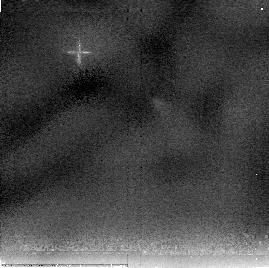
Target: HOPS-224
Instrument: NICMOS/NIC2
Filter: F205W
Exposure: 13 min
Observation ID: nb0l2q020

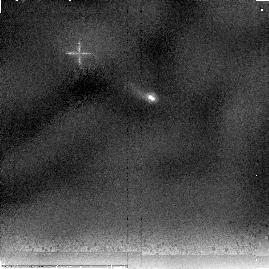
Target: HOPS-7
Instrument: NICMOS/NIC2
Filter: F205W
Exposure: 13 min
Observation ID: nb0l07020

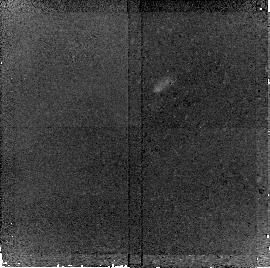
Target: HOPS-168
Instrument: NICMOS/NIC2
Filter: F160W
Exposure: 20 min
Observation ID: nb0l0z010

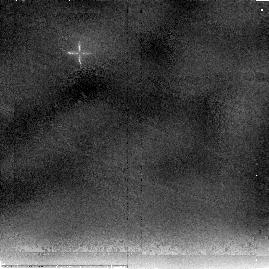
Target: HOPS-46
Instrument: NICMOS/NIC2
Filter: F205W
Exposure: 13 min
Observation ID: nb0l33020

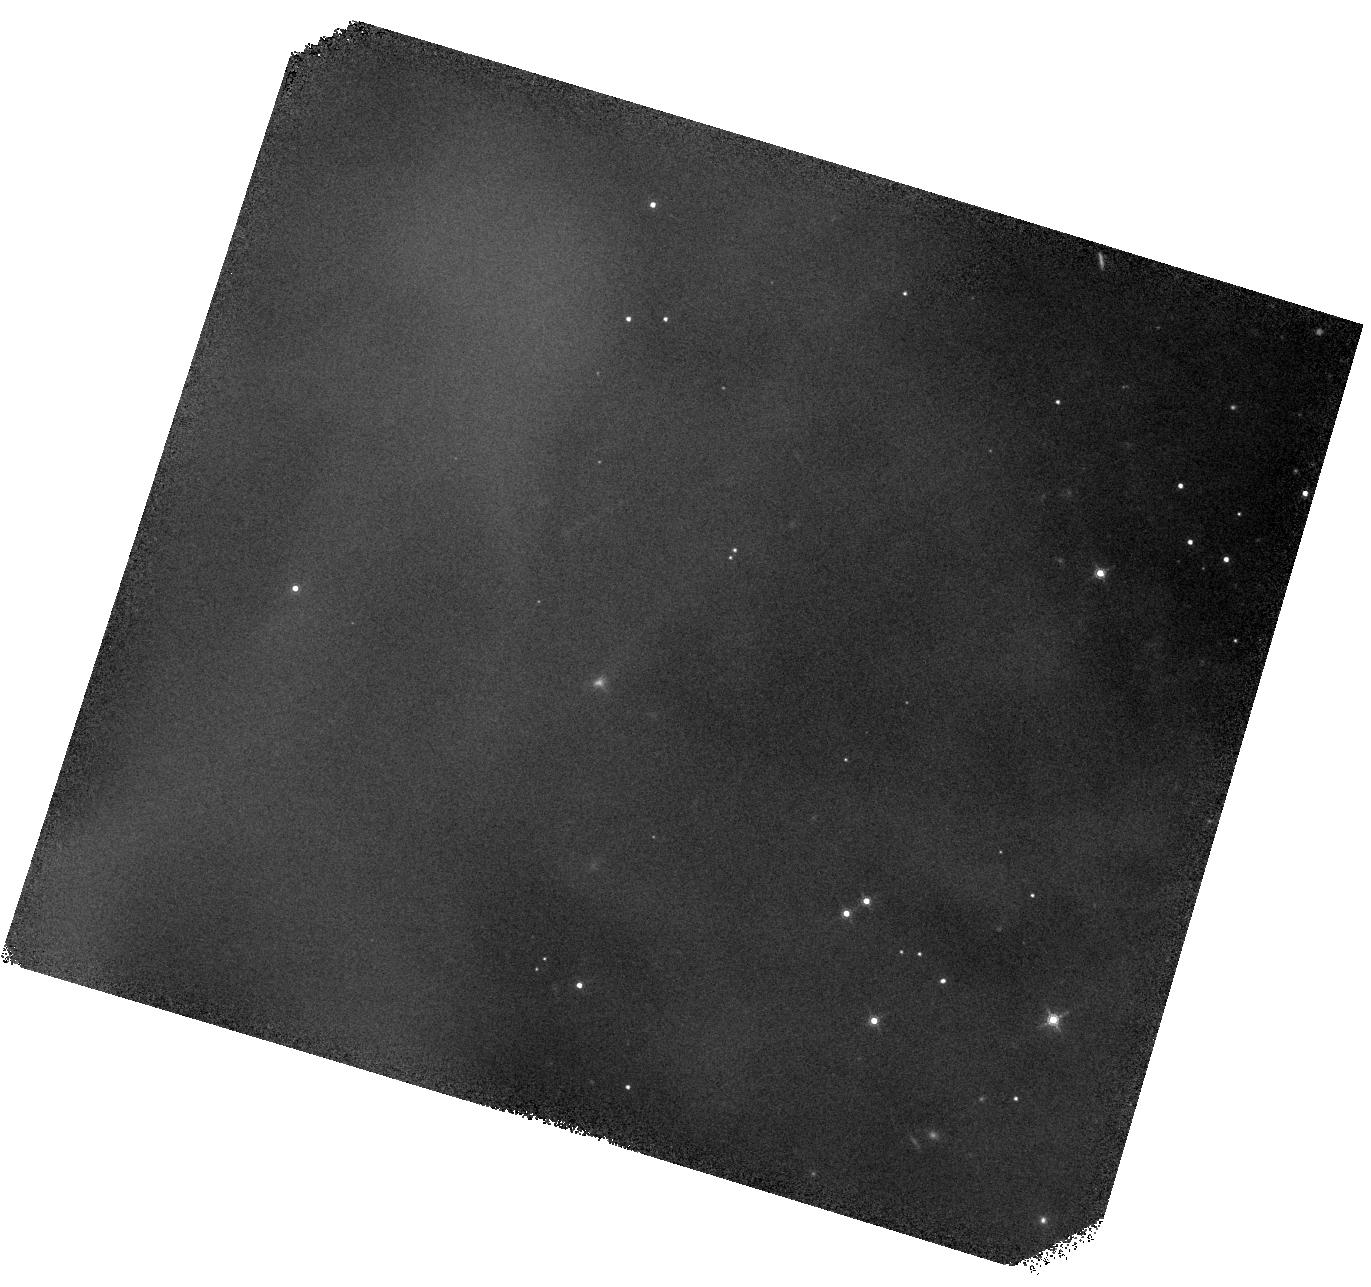
Target: HOPS-270
Instrument: WFC3/IR
Filter: F160W
Exposure: 42 min
Observation ID: hst_11548_9a_wfc3_ir_f160w_ib0l9a

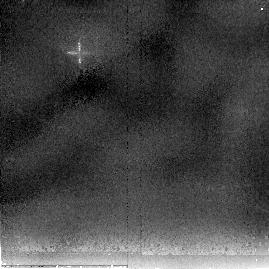
Target: HOPS-134
Instrument: NICMOS/NIC2
Filter: F205W
Exposure: 13 min
Observation ID: nb0l0b020

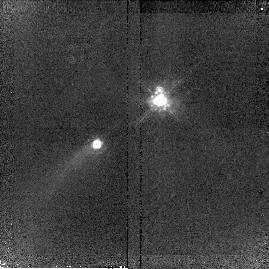
Target: HOPS-15
Instrument: NICMOS/NIC2
Filter: F160W
Exposure: 20 min
Observation ID: nb0l12010

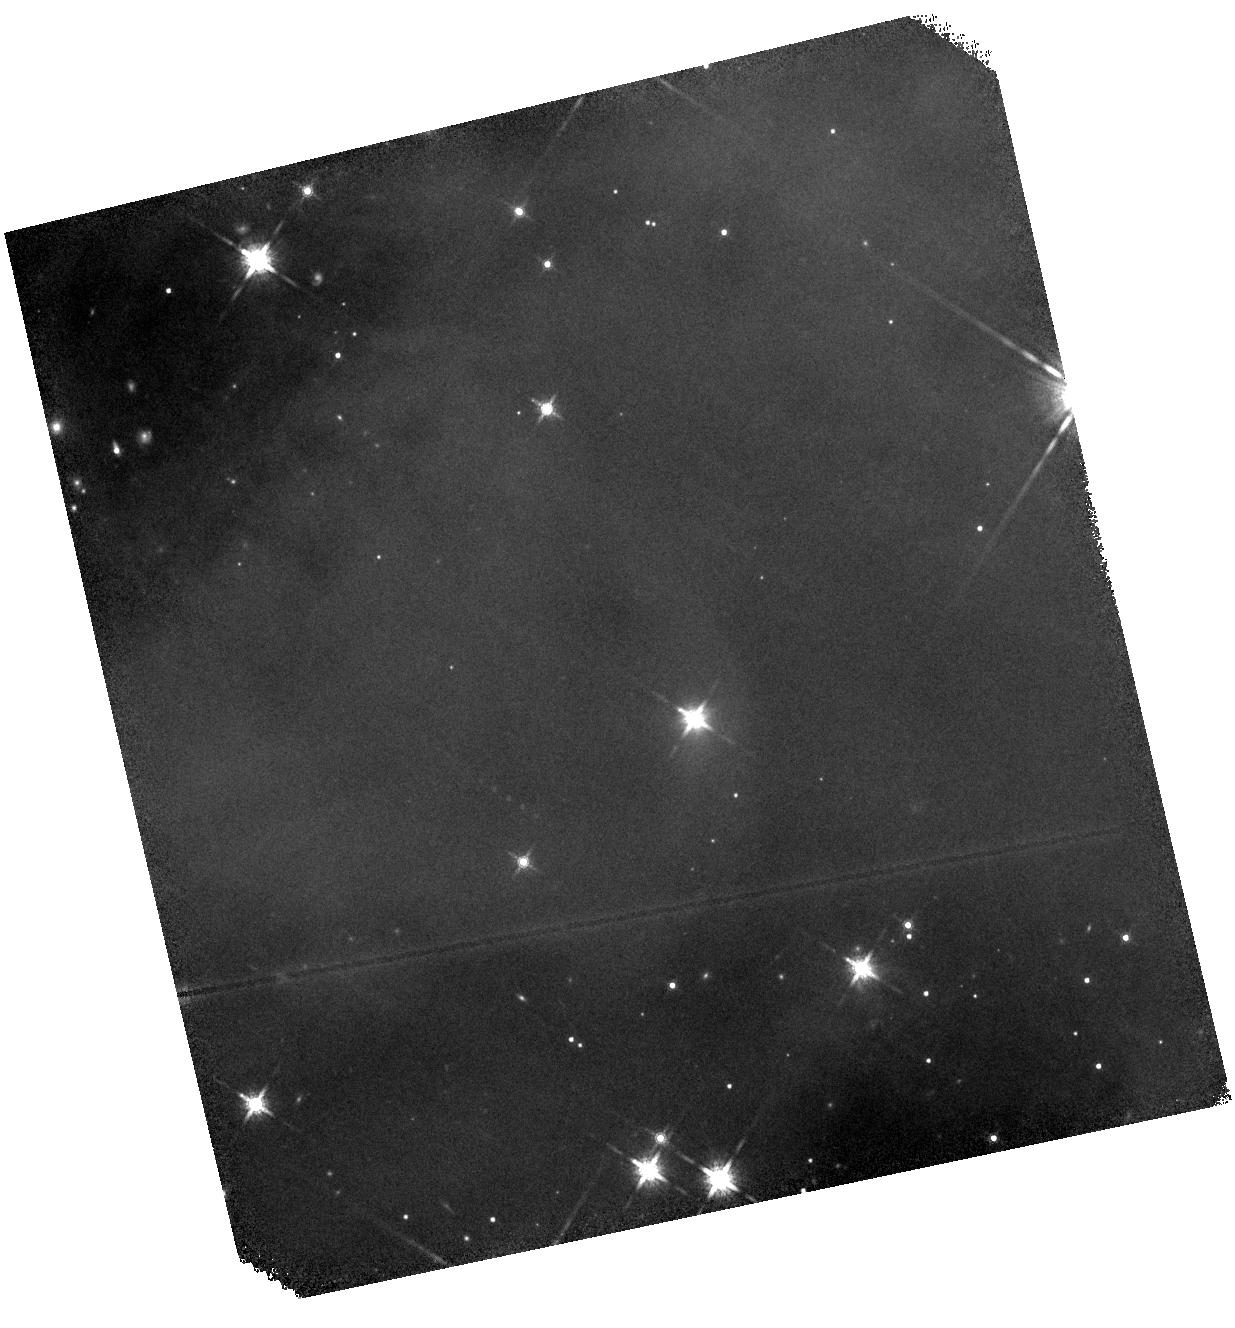
Target: HOPS-229
Instrument: WFC3/IR
Filter: F160W
Exposure: 42 min
Observation ID: hst_11548_8r_wfc3_ir_f160w_ib0l8r

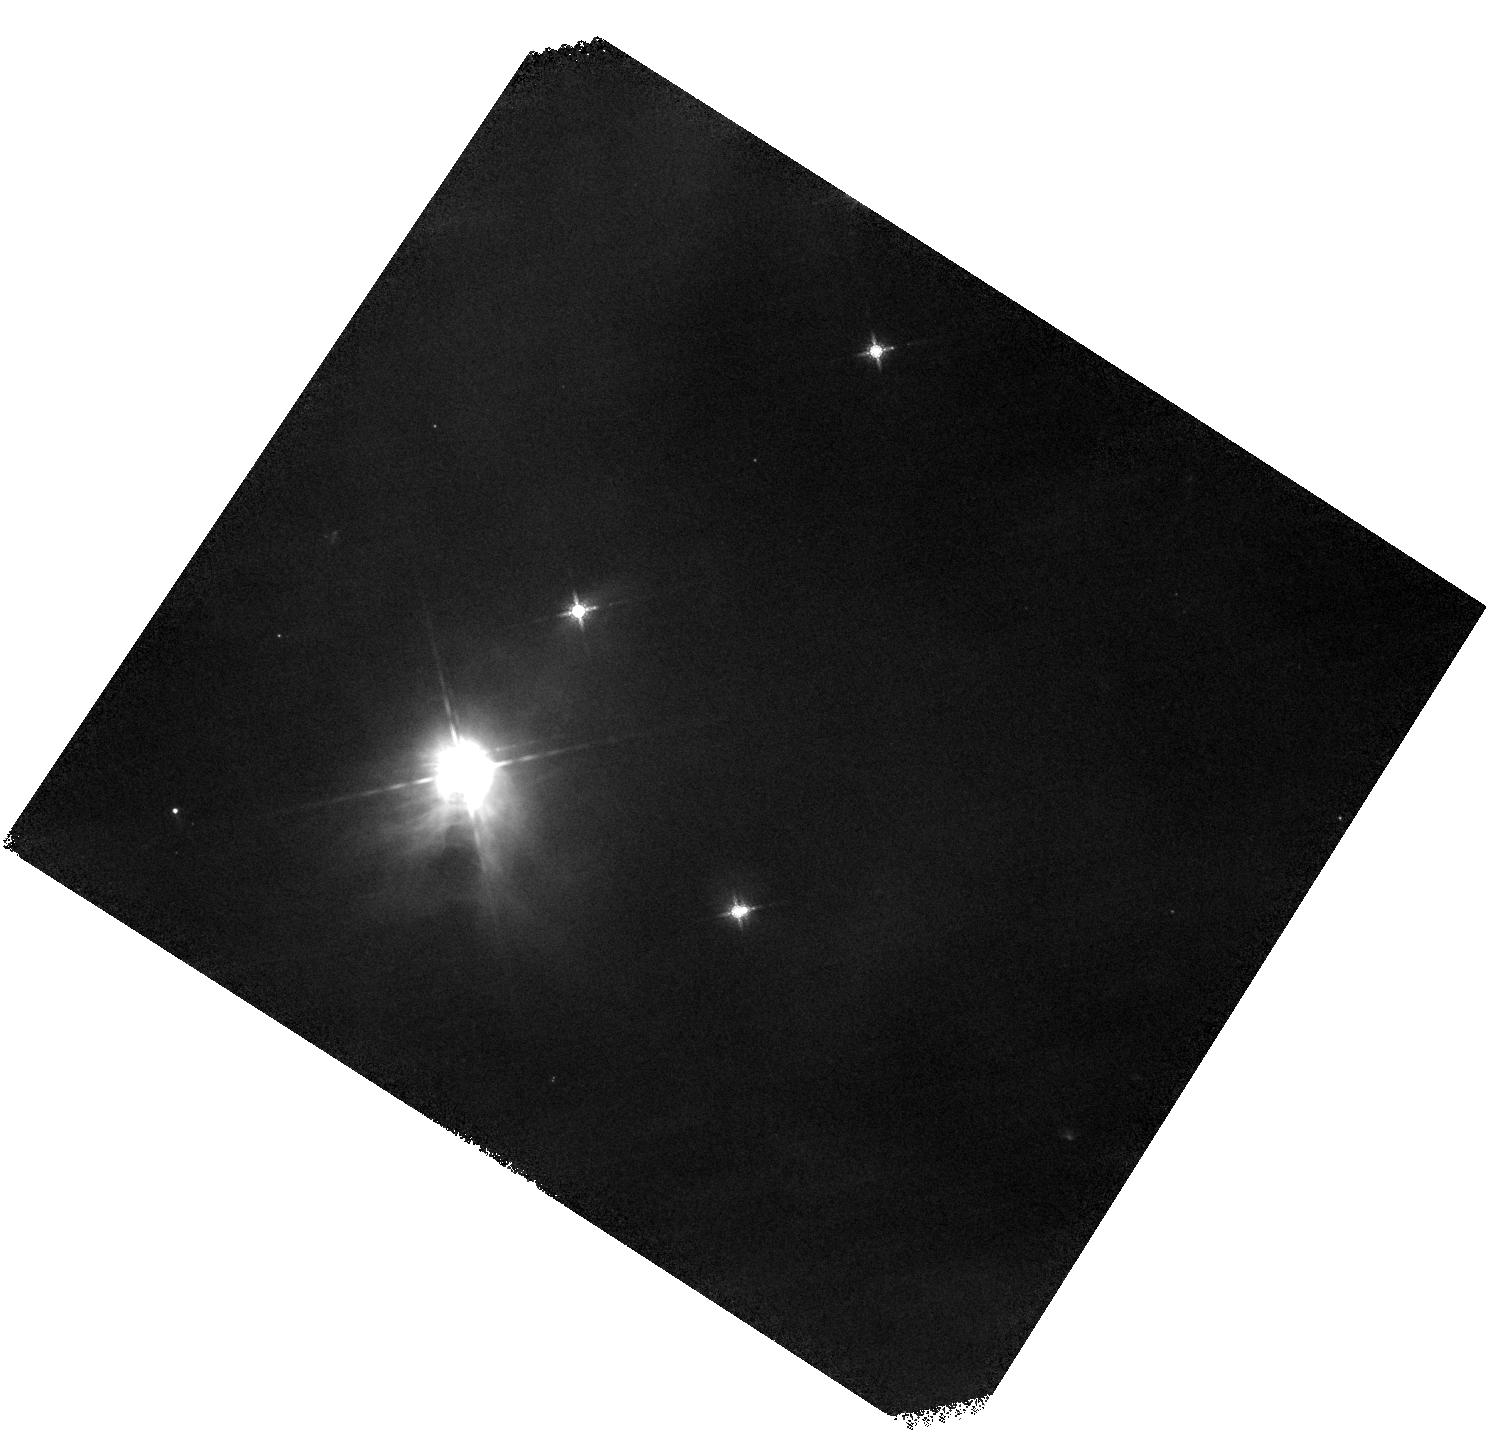
Target: HOPS-115M
Instrument: WFC3/IR
Filter: F160W
Exposure: 42 min
Observation ID: hst_11548_as_wfc3_ir_f160w_ib0las

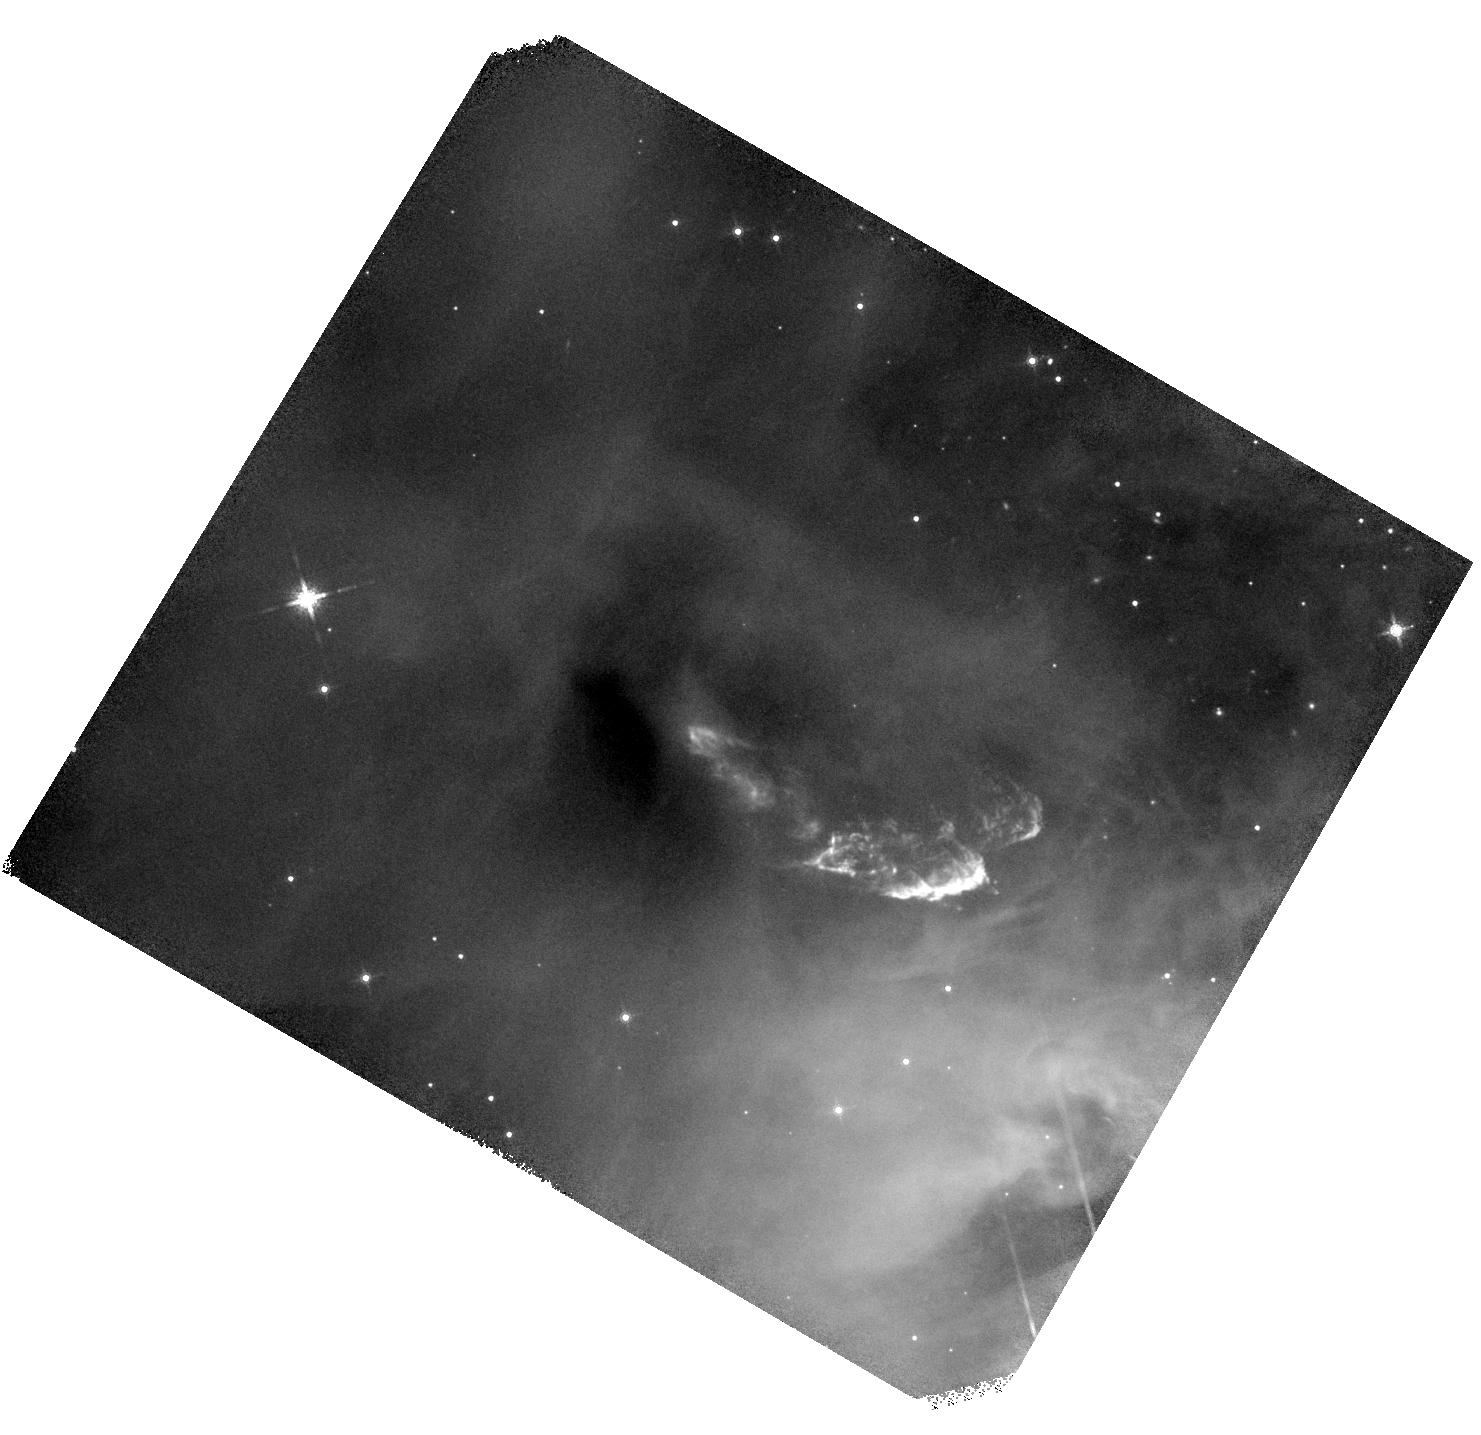
Target: HOPS-354
Instrument: WFC3/IR
Filter: F160W
Exposure: 42 min
Observation ID: hst_11548_a6_wfc3_ir_f160w_ib0la6

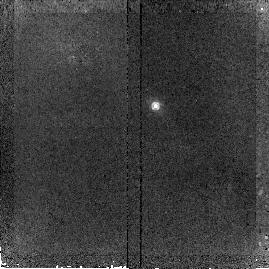
Target: HOPS-286
Instrument: NICMOS/NIC2
Filter: F160W
Exposure: 20 min
Observation ID: nb0l4q010

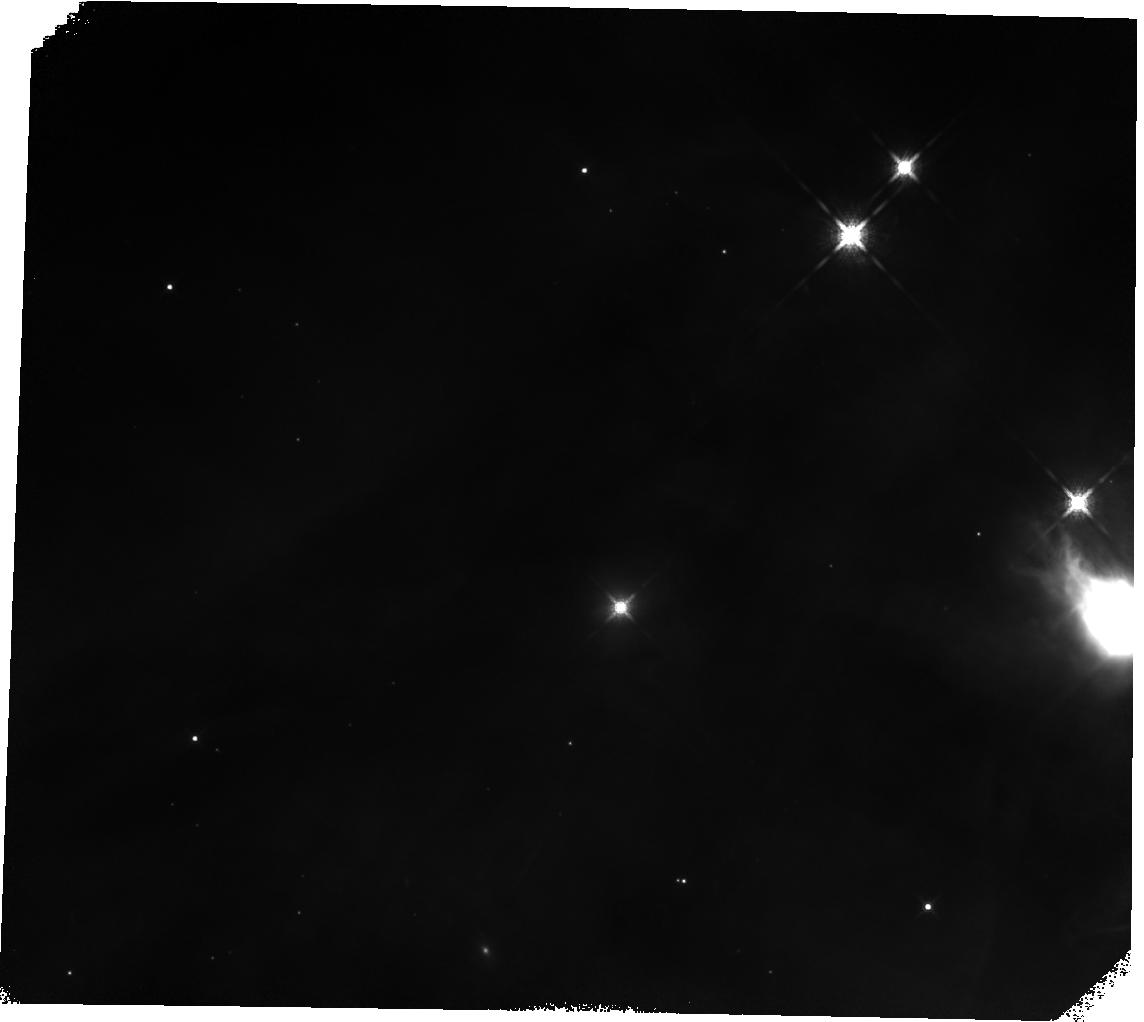
Target: HOPS-347
Instrument: WFC3/IR
Filter: F160W
Exposure: 42 min
Observation ID: hst_11548_b6_wfc3_ir_f160w_ib0lb6

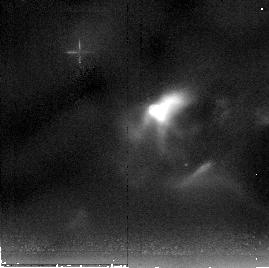
Target: HOPS-316
Instrument: NICMOS/NIC2
Filter: F205W
Exposure: 13 min
Observation ID: nb0l5l020

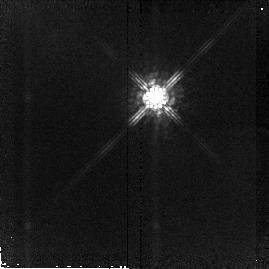
Target: HOPS-279
Instrument: NICMOS/NIC2
Filter: F160W
Exposure: 20 min
Observation ID: nb0l4k010

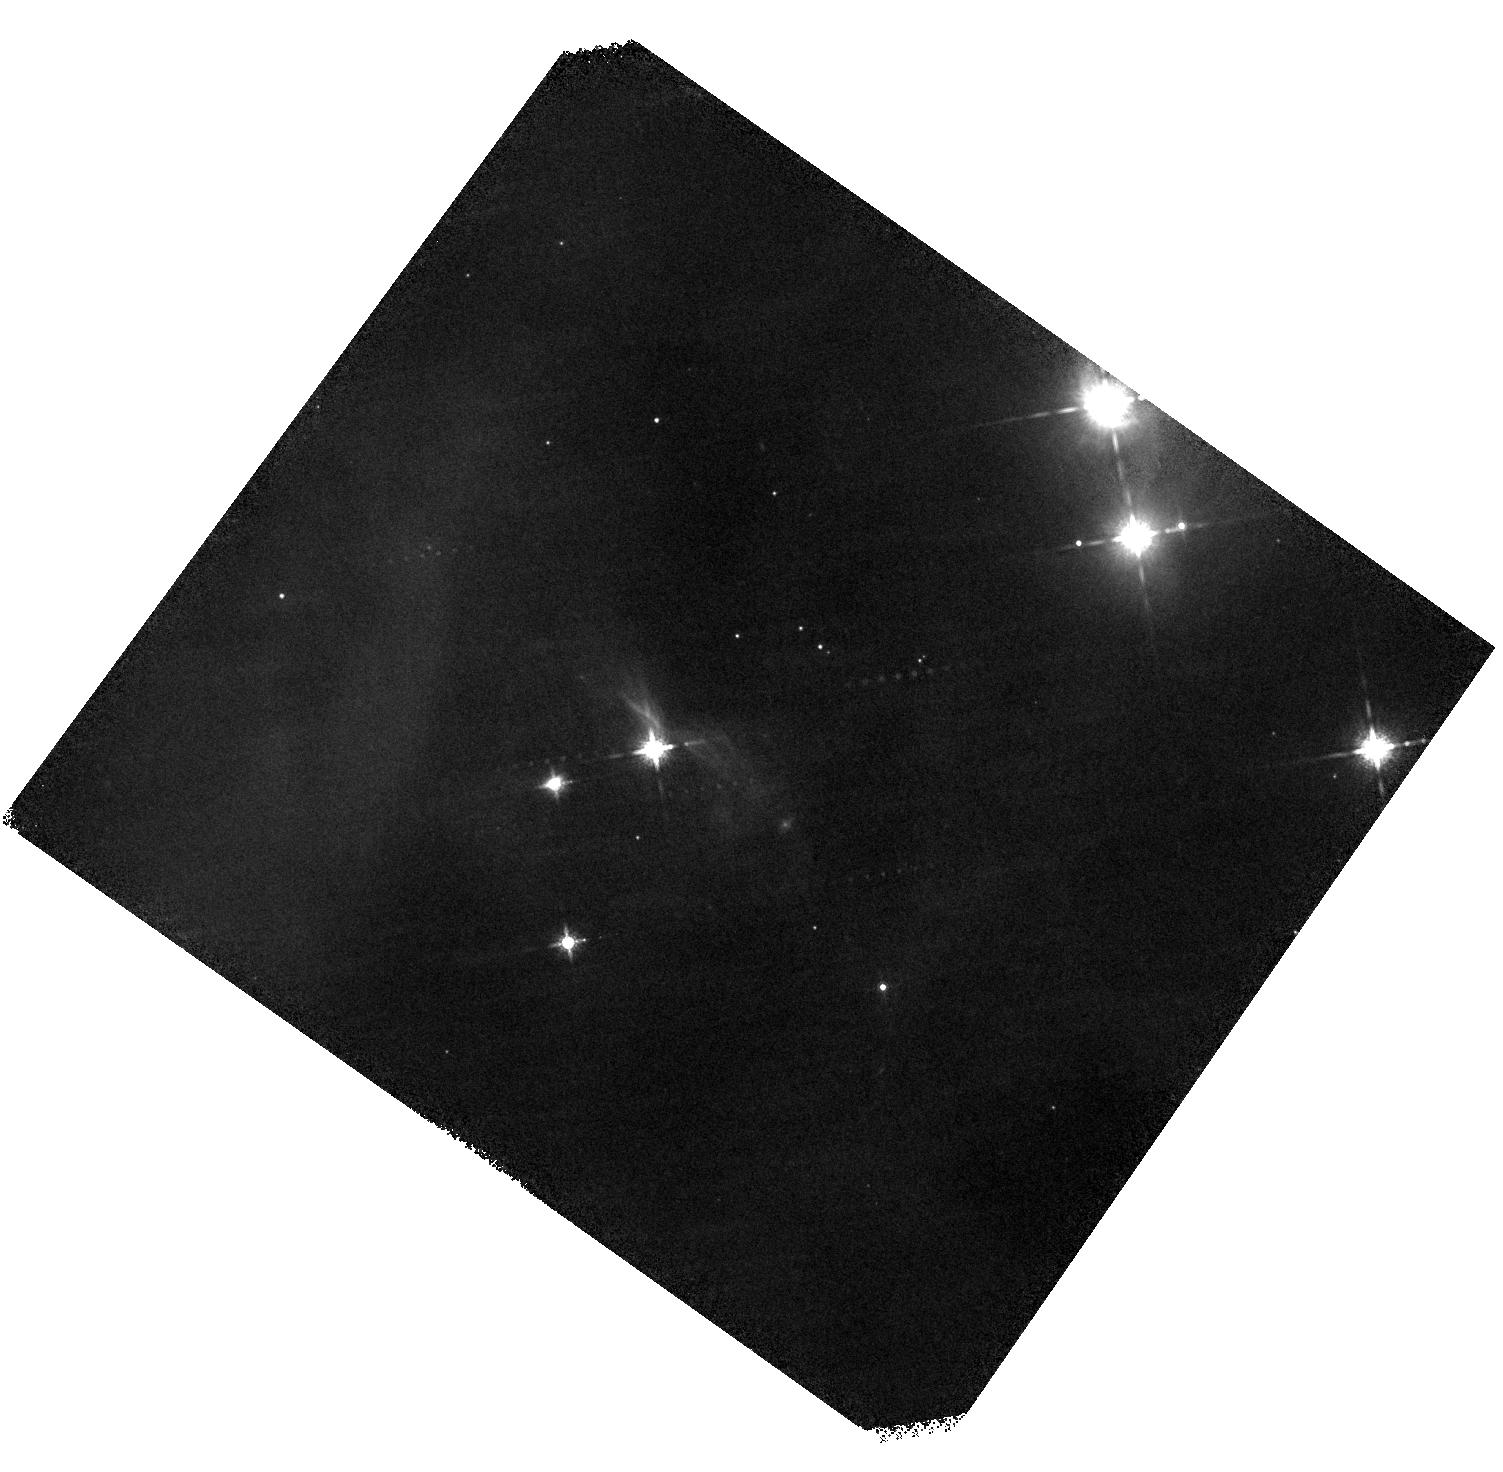
Target: HOPS-118
Instrument: WFC3/IR
Filter: F160W
Exposure: 42 min
Observation ID: hst_11548_7q_wfc3_ir_f160w_ib0l7q

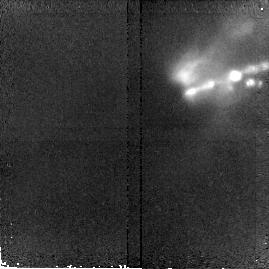
Target: HOPS-203
Instrument: NICMOS/NIC2
Filter: F160W
Exposure: 20 min
Observation ID: nb0l2a010

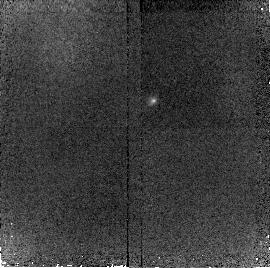
Target: HOPS-11
Instrument: NICMOS/NIC2
Filter: F160W
Exposure: 20 min
Observation ID: nb0l09010

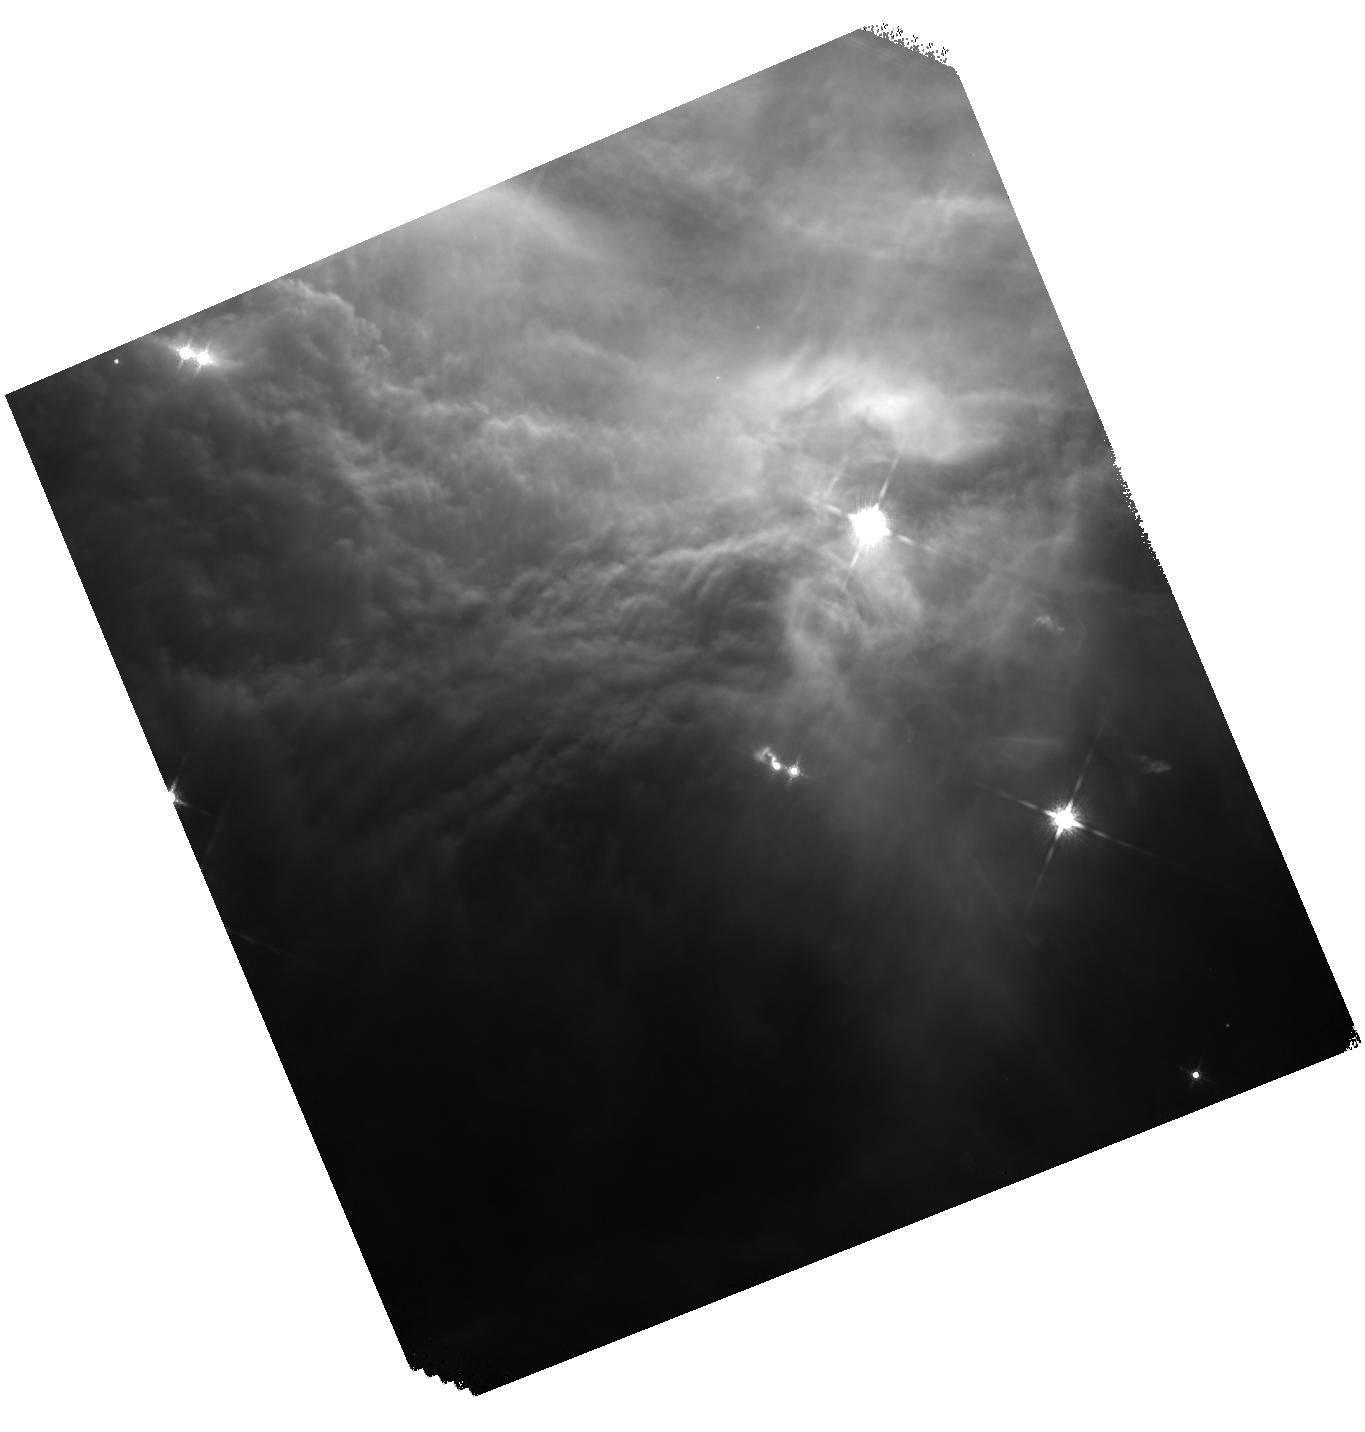
Target: HOPS-298
Instrument: WFC3/IR
Filter: F160W
Exposure: 42 min
Observation ID: hst_11548_9o_wfc3_ir_f160w_ib0l9o

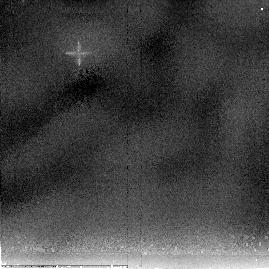
Target: HOPS-250
Instrument: NICMOS/NIC2
Filter: F205W
Exposure: 13 min
Observation ID: nb0l3n020

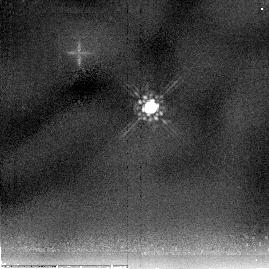
Target: HOPS-16
Instrument: NICMOS/NIC2
Filter: F205W
Exposure: 13 min
Observation ID: nb0l13020

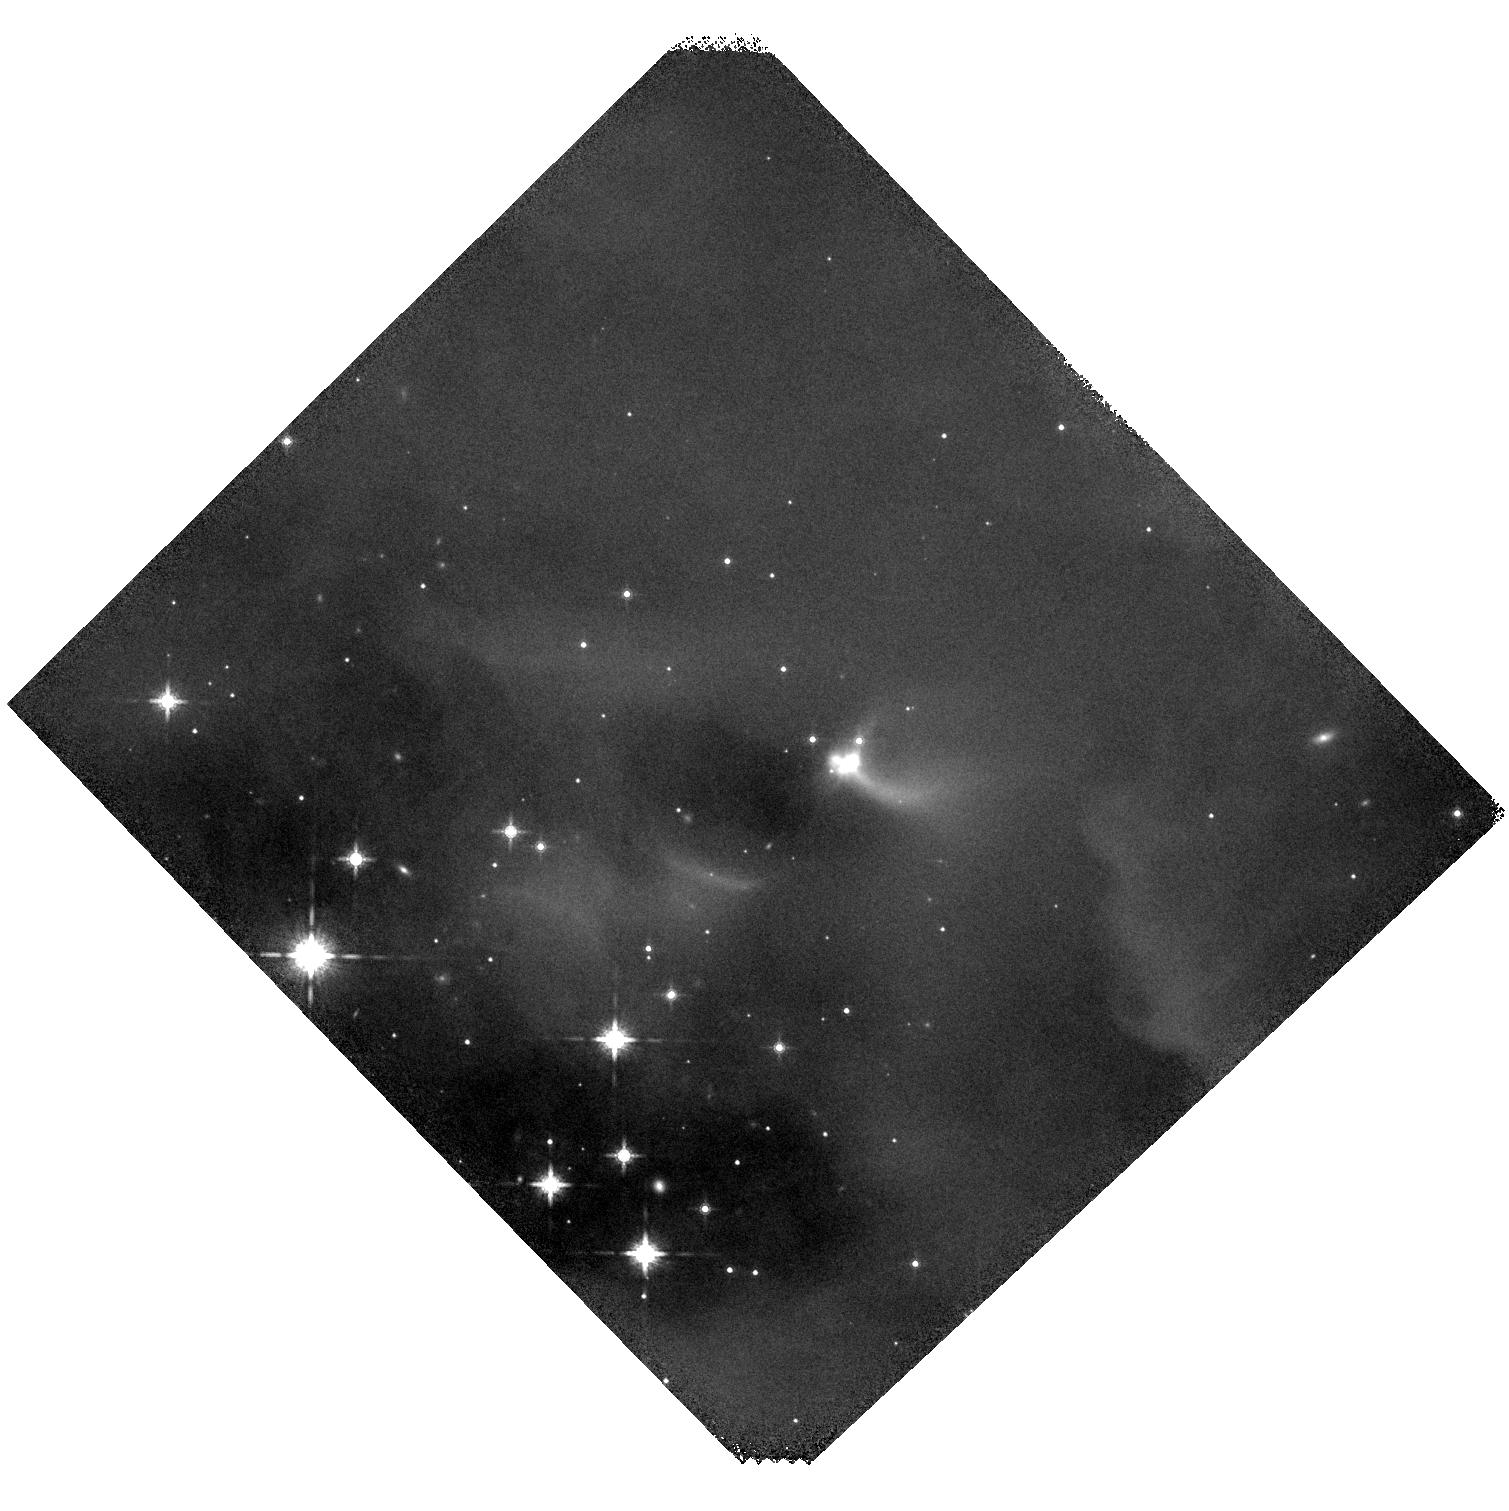
Target: HOPS-5
Instrument: WFC3/IR
Filter: F160W
Exposure: 42 min
Observation ID: hst_11548_6v_wfc3_ir_f160w_ib0l6v

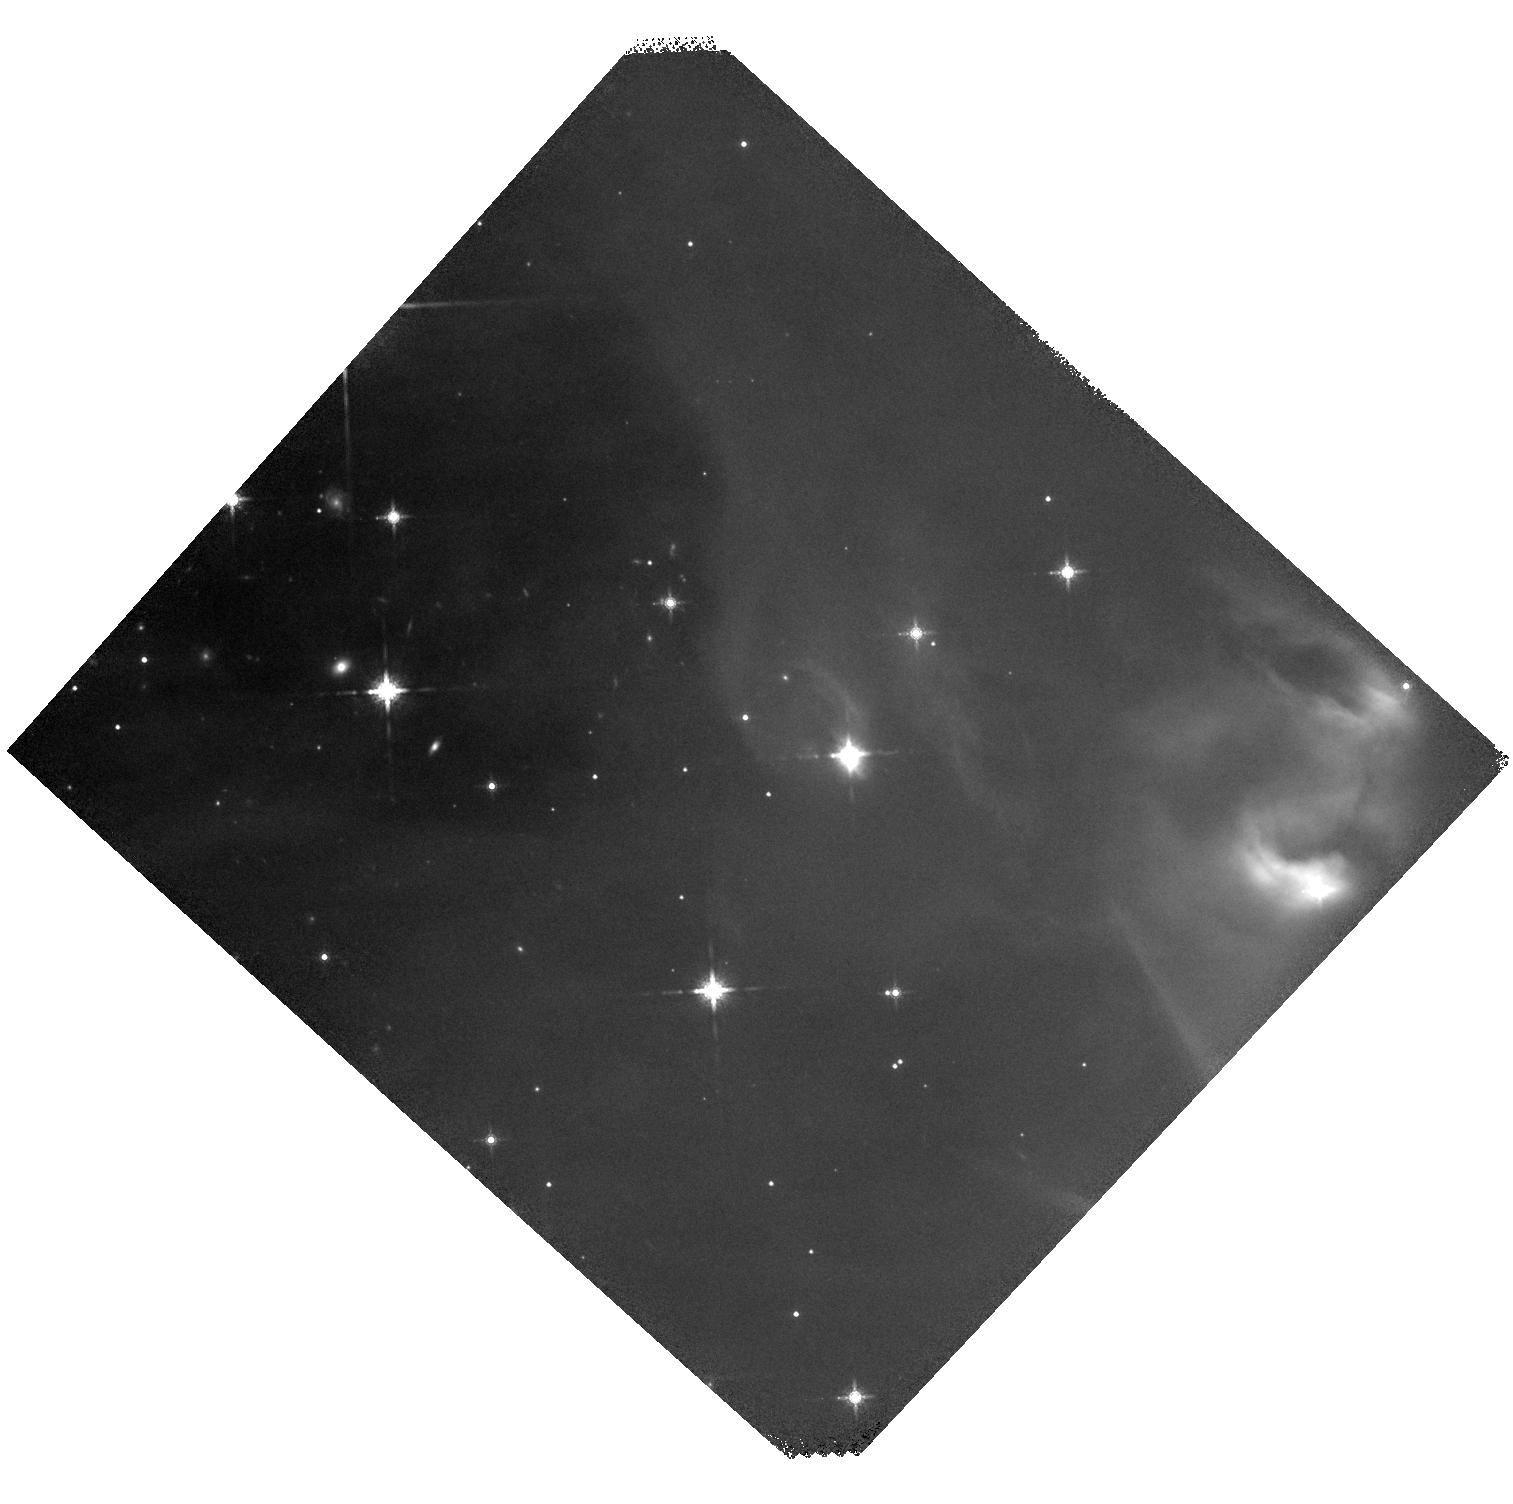
Target: HOPS-253
Instrument: WFC3/IR
Filter: F160W
Exposure: 42 min
Observation ID: hst_11548_8z_wfc3_ir_f160w_ib0l8z

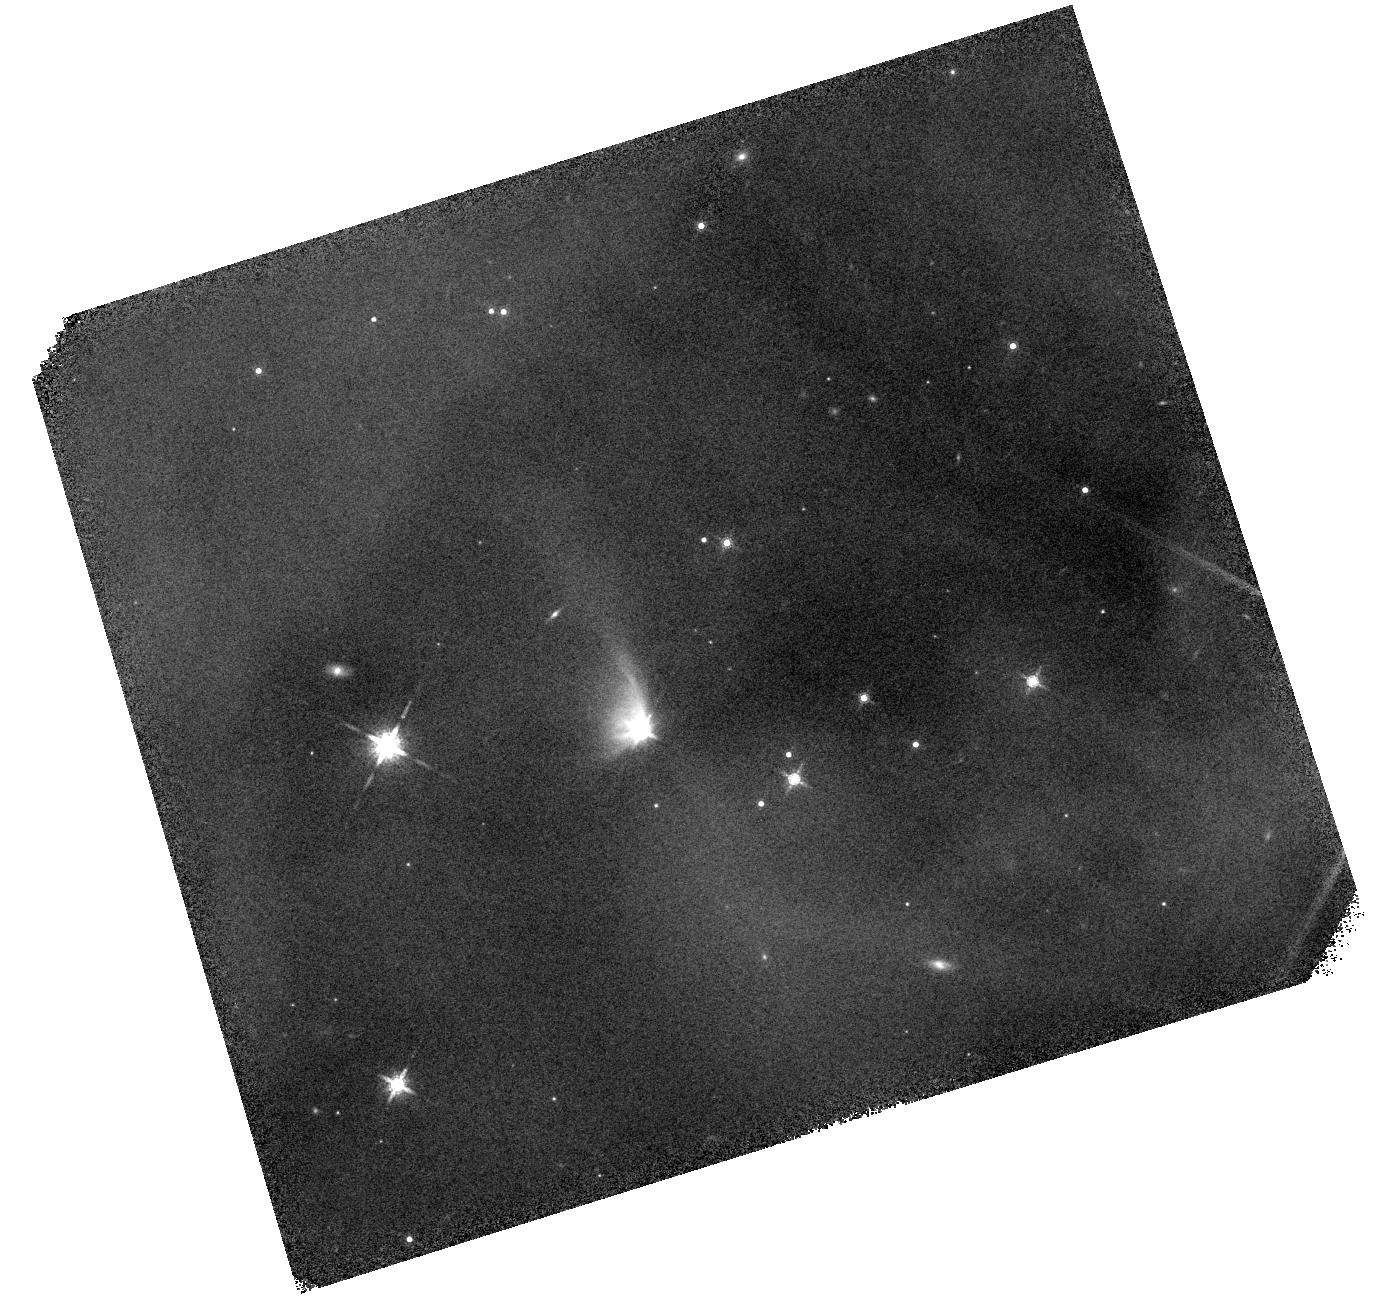
Target: HOPS-275
Instrument: WFC3/IR
Filter: F160W
Exposure: 42 min
Observation ID: hst_11548_9c_wfc3_ir_f160w_ib0l9c

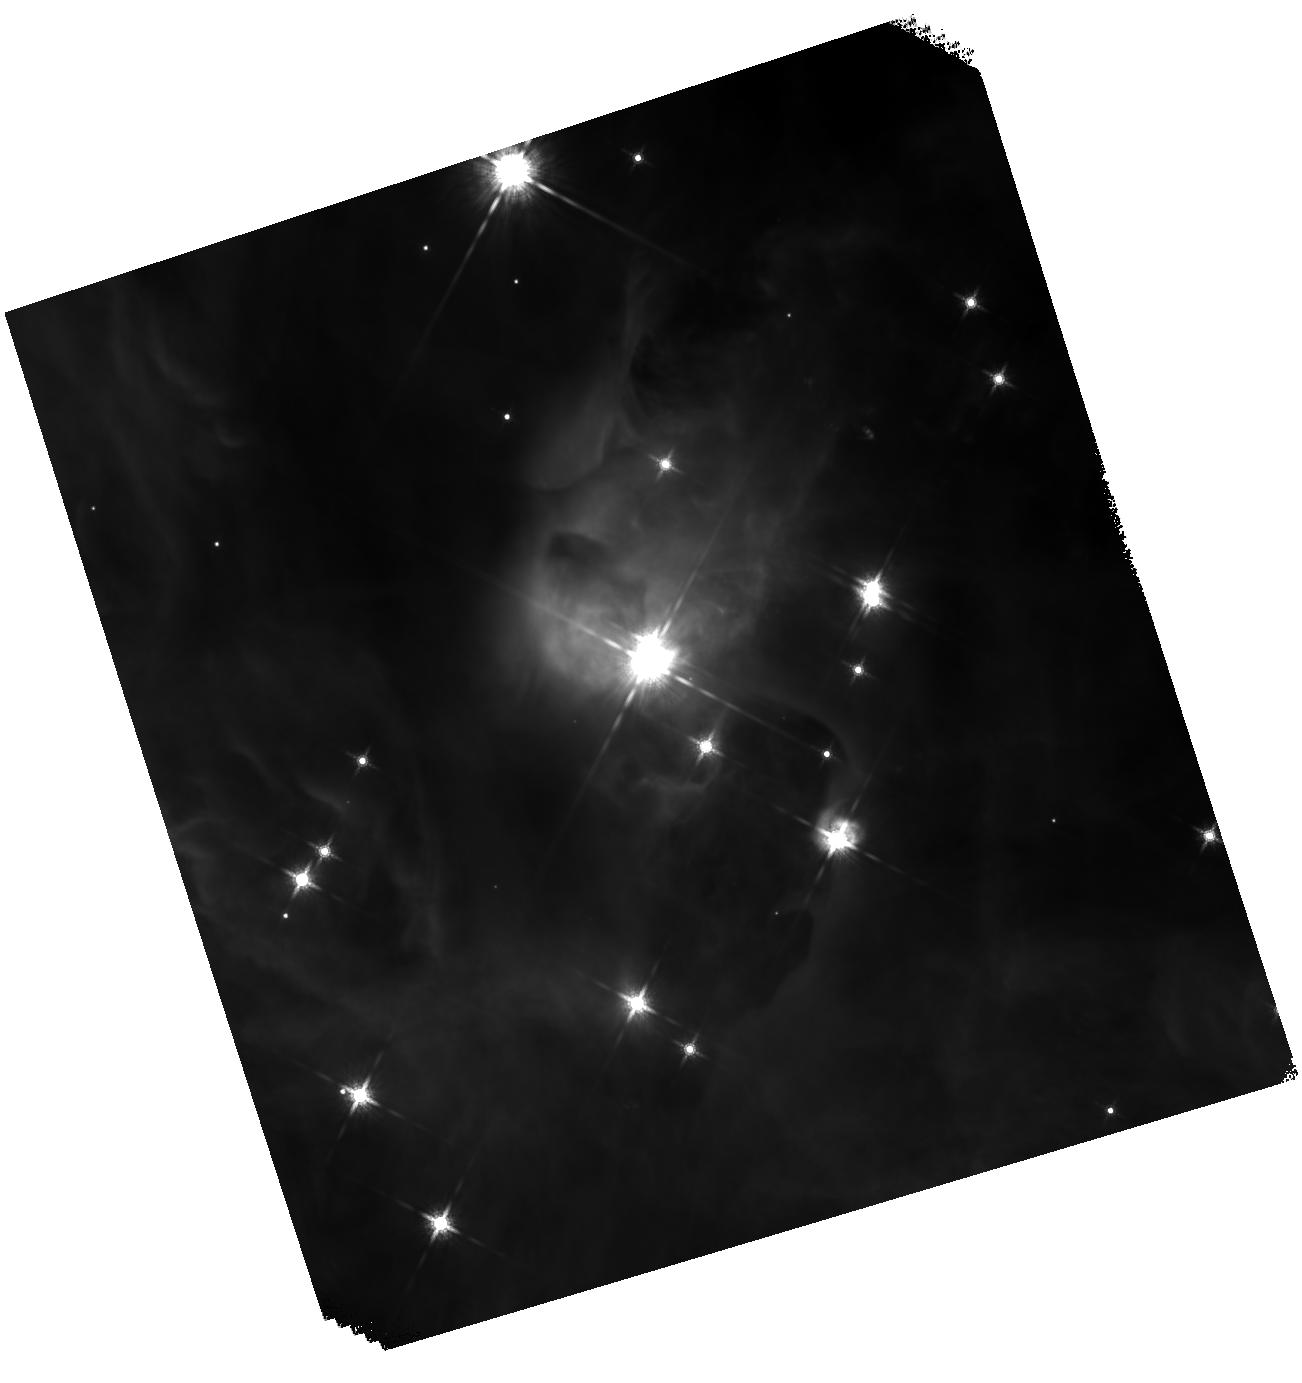
Target: HOPS-58M
Instrument: WFC3/IR
Filter: F160W
Exposure: 42 min
Observation ID: hst_11548_ak_wfc3_ir_f160w_ib0lak

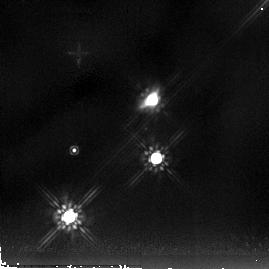
Target: HOPS-65
Instrument: NICMOS/NIC2
Filter: F205W
Exposure: 13 min
Observation ID: nb0l49020

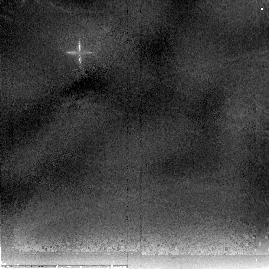
Target: HOPS-139
Instrument: NICMOS/NIC2
Filter: F205W
Exposure: 13 min
Observation ID: nb0l0e020

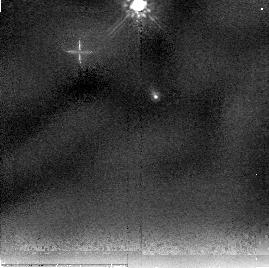
Target: HSTOPS-6
Instrument: NICMOS/NIC2
Filter: F205W
Exposure: 13 min
Observation ID: nb0l6n020

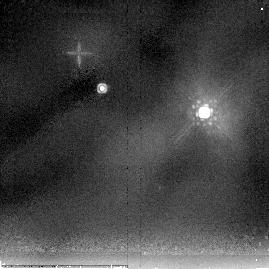
Target: HOPS-175+176
Instrument: NICMOS/NIC2
Filter: F205W
Exposure: 13 min
Observation ID: nb0l1f020

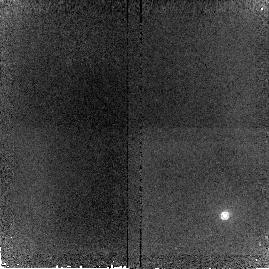
Target: HOPS-143
Instrument: NICMOS/NIC2
Filter: F160W
Exposure: 20 min
Observation ID: nb0l0h010

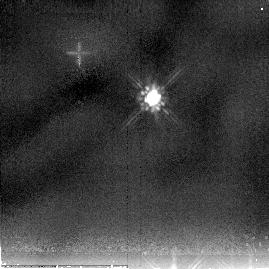
Target: HOPS-199
Instrument: NICMOS/NIC2
Filter: F205W
Exposure: 13 min
Observation ID: nb0l1y020

NICMOS Imaging of Protostars in the Orion A Cloud: The Role of Environment in Star Formation (PI: Megeath, Tom)

We propose NICMOS observations of a sample of 252 protostars identified in the Orion A cloud with the Spitzer Space Telescope. These observations will image the scattered light escaping the protostellar envelopes, providing information on the shapes of outflow cavities, the inclinations of the protostars, and the overall morphologies of the envelopes. In addition, we ask for Spitzer time to obtain 55-95 micron spectra of 75 of the protostars. Combining these new data with existing 3.6 to 70 micron photometry and forthcoming 5-40 micron spectra measured with the Spitzer Space Telescope, we will determine the physical properties of the protostars such as envelope density, luminosity, infall rate, and outflow cavity opening angle. By examining how these properties vary with stellar density (i.e. clusters vs groups vs isolation) and the properties of the surrounding molecular cloud; we can directly measure how the surrounding environment influences protostellar ! evolution, and consequently, the formation of stars and planetary systems. Ultimately, this data will guide the development of a theory of protostellar evolution.